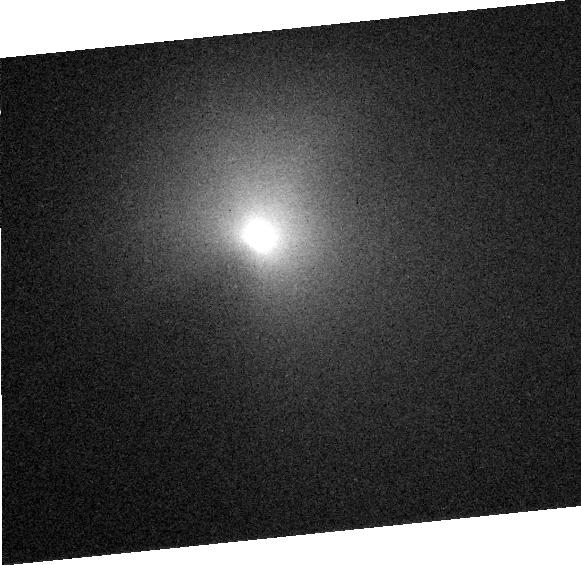
Target: COMET-TEMPEL-1
Instrument: ACS/HRC
Filter: F606W
Exposure: 1 min
Observation ID: j8z304050

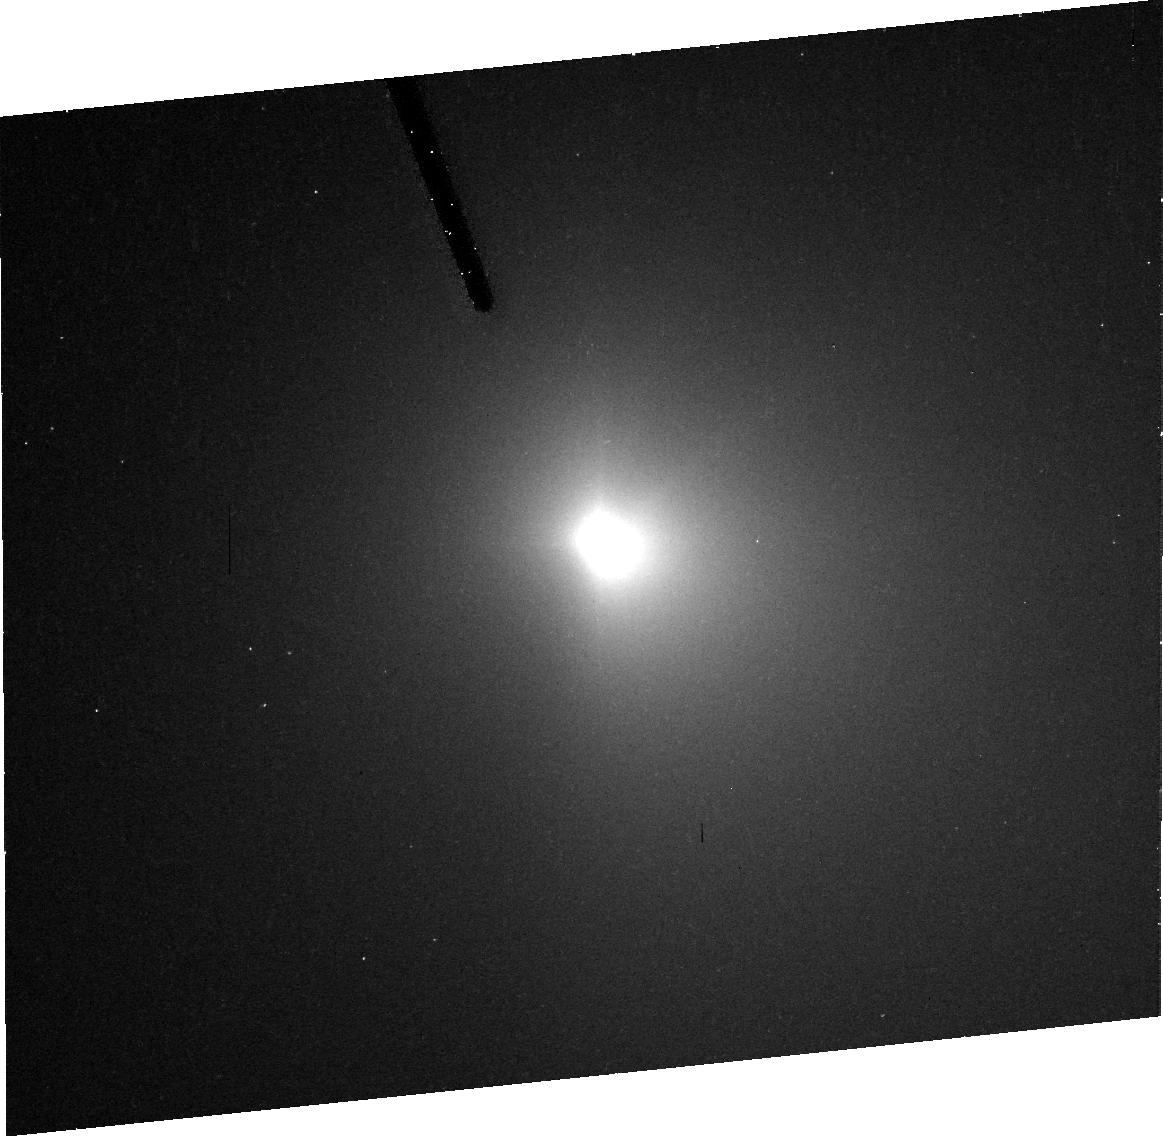
Target: COMET-TEMPEL-1
Instrument: ACS/HRC
Filter: F606W
Exposure: 10 min
Observation ID: j8z301040

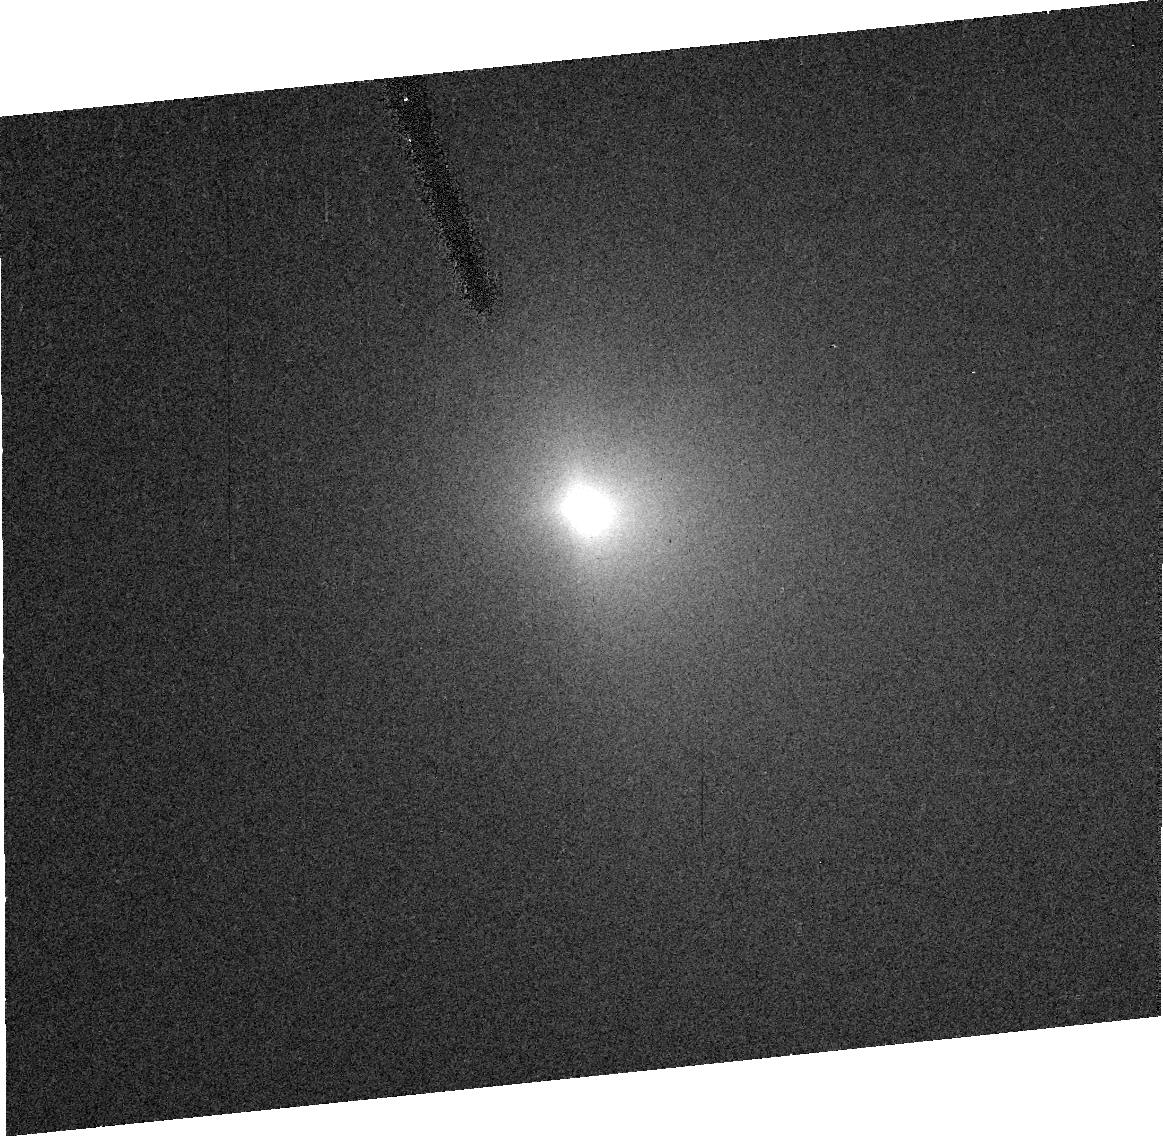
Target: COMET-TEMPEL-1
Instrument: ACS/HRC
Filter: F606W
Exposure: 1 min
Observation ID: j8z302010

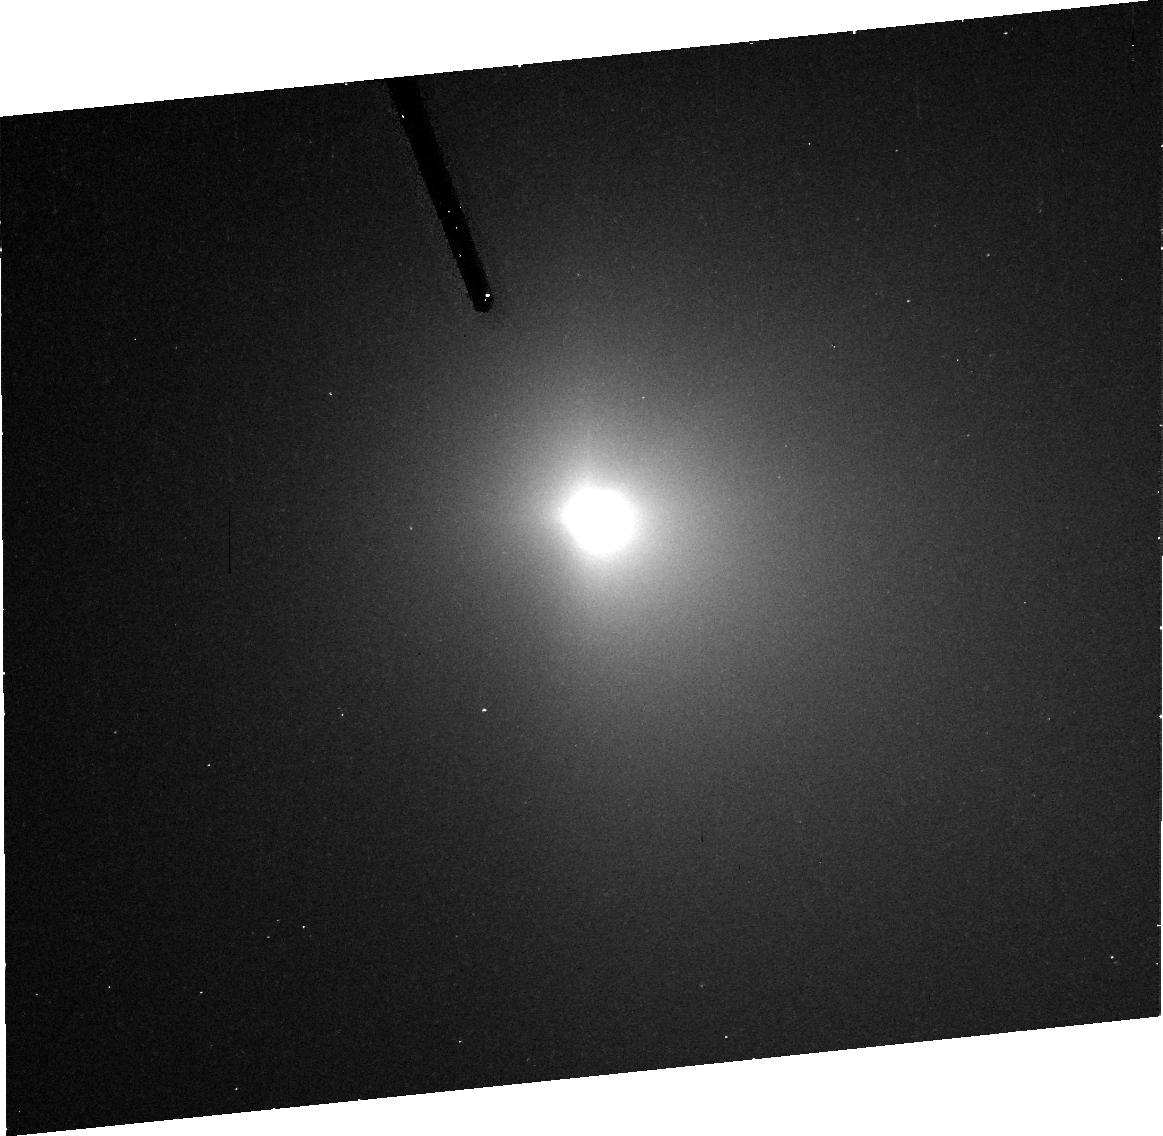
Target: COMET-TEMPEL-1
Instrument: ACS/HRC
Filter: F606W
Exposure: 10 min
Observation ID: j8z303040

The Gas Environment of Comet 9P/Tempel 1 During the Deep Impact Encounter (PI: Feldman, Paul D.)

We propose a series of observations of the periodic comet 9P/Tempel 1 in conjunction with NASA's Deep Impact mission. This mission is a spacecraft that will release a 360 kg impactor into the nucleus of the comet on July 4, 2005. Our primary objective is to study the generation and evolution of the gaseous coma resulting from this impact. To this end we plan to obtain ultraviolet spectra with STIS before, during, and following the impact. As a secondary objective we will obtain wide-band images of the visual outburst resulting from the impact. We also plan to use the high resolution capability of the ACS/HRC, in conjunction with the camera on board the spacecraft, two weeks prior to impact, to determine the spatial orientation of active jets emanating from the comet's nucleus and to assess the potential hazards of these jets to the spacecraft.